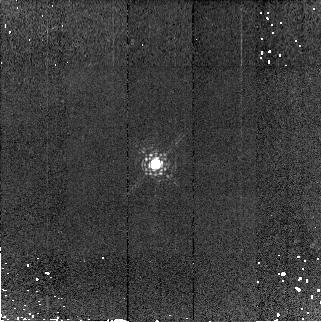
Target: P330-E
Instrument: NICMOS/NIC2
Filter: F190N
Exposure: 7 min
Observation ID: n9iz03050

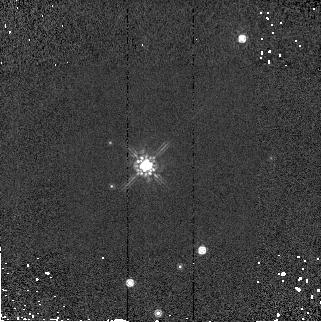
Target: G191B2B
Instrument: NICMOS/NIC2
Filter: F160W
Exposure: 1 min
Observation ID: n9iz06070

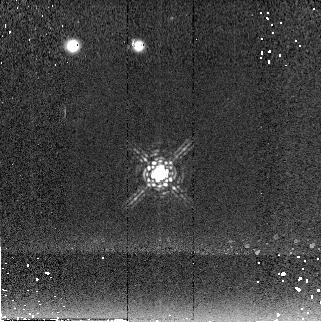
Target: P330-E
Instrument: NICMOS/NIC2
Filter: F222M
Exposure: 6 min
Observation ID: n9iz04060

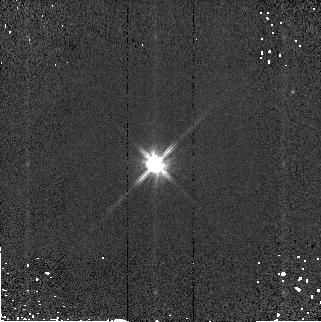
Target: P330-E
Instrument: NICMOS/NIC2
Filter: F110W
Exposure: 1 min
Observation ID: n9iz03080

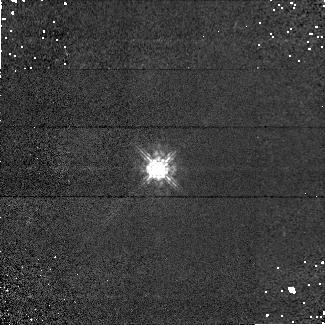
Target: P330-E
Instrument: NICMOS/NIC1
Filter: F090M
Exposure: 6 min
Observation ID: n9iz03020

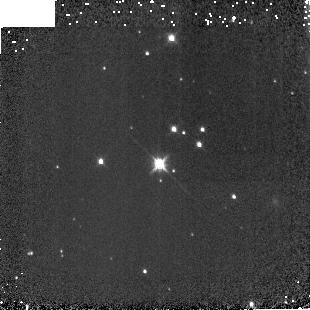
Target: G191B2B
Instrument: NICMOS/NIC3
Filter: F160W
Exposure: 2 min
Observation ID: n9iz020b0

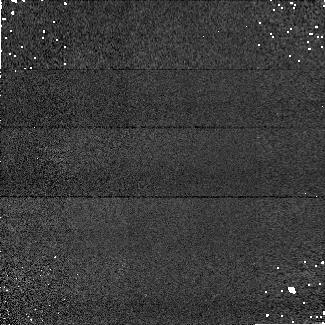
Target: P330-E
Instrument: NICMOS/NIC1
Filter: F160W
Exposure: 2 min
Observation ID: n9iz05030

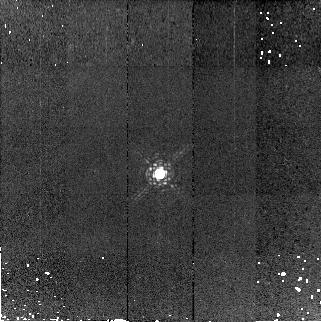
Target: P330-E
Instrument: NICMOS/NIC2
Filter: F190N
Exposure: 7 min
Observation ID: n9iz04050

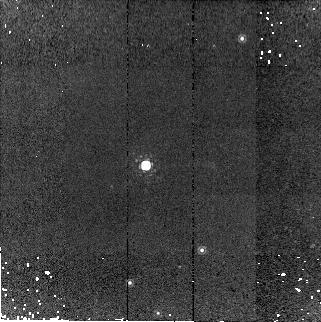
Target: G191B2B
Instrument: NICMOS/NIC2
Filter: F190N
Exposure: 7 min
Observation ID: n9iz06050

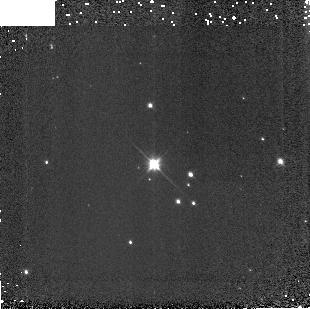
Target: G191B2B
Instrument: NICMOS/NIC3
Filter: F110W
Exposure: 1 min
Observation ID: n9iz010c0

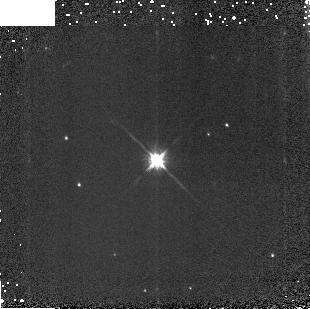
Target: P330-E
Instrument: NICMOS/NIC3
Filter: F160W
Exposure: 2 min
Observation ID: n9iz030b0

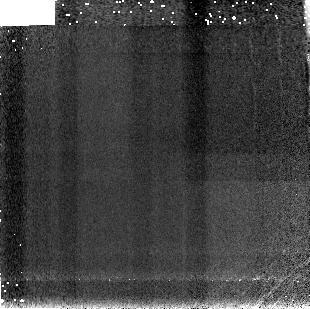
Target: P330-E
Instrument: NICMOS/NIC3
Filter: F190N
Exposure: 7 min
Observation ID: n9iz05090

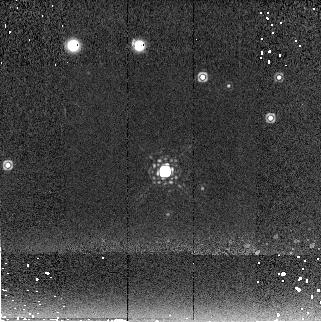
Target: G191B2B
Instrument: NICMOS/NIC2
Filter: F222M
Exposure: 6 min
Observation ID: n9iz02060

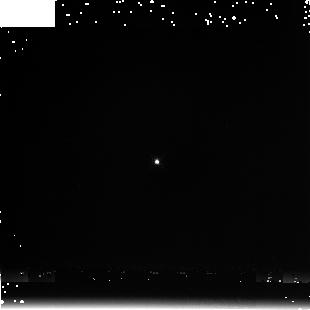
Target: P330-E
Instrument: NICMOS/NIC3
Filter: F222M
Exposure: 3 min
Observation ID: n9iz030a0

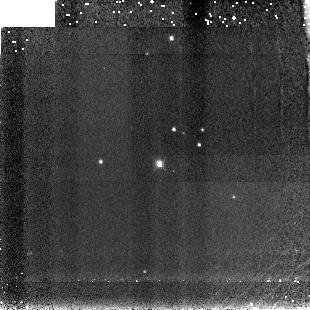
Target: G191B2B
Instrument: NICMOS/NIC3
Filter: F190N
Exposure: 7 min
Observation ID: n9iz02090

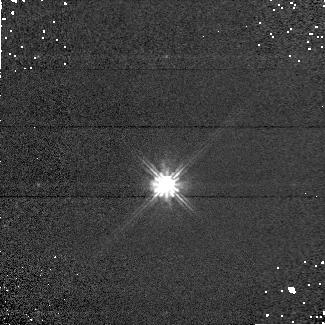
Target: P330-E
Instrument: NICMOS/NIC1
Filter: F110W
Exposure: 2 min
Observation ID: n9iz04040

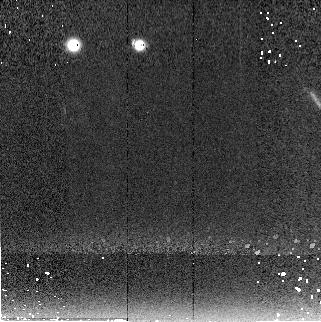
Target: P330-E
Instrument: NICMOS/NIC2
Filter: F222M
Exposure: 6 min
Observation ID: n9iz05060

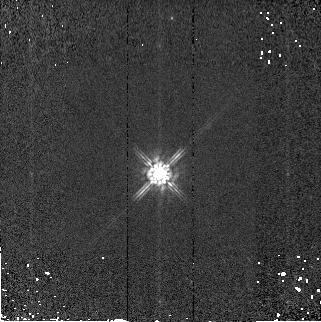
Target: P330-E
Instrument: NICMOS/NIC2
Filter: F160W
Exposure: 1 min
Observation ID: n9iz04070

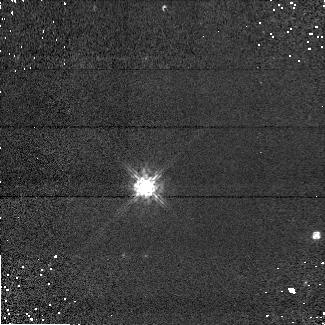
Target: G191B2B
Instrument: NICMOS/NIC1
Filter: F090M
Exposure: 6 min
Observation ID: n9iz01020

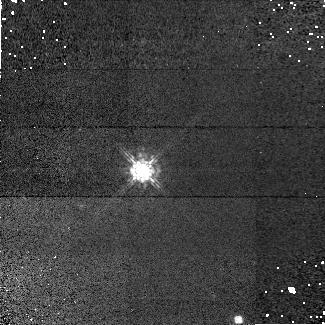
Target: G191B2B
Instrument: NICMOS/NIC1
Filter: F090M
Exposure: 6 min
Observation ID: n9iz06020

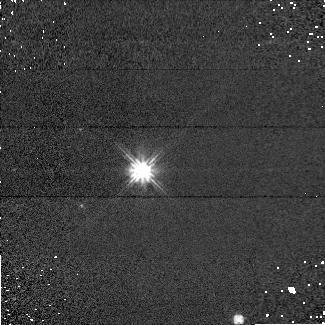
Target: G191B2B
Instrument: NICMOS/NIC1
Filter: F110W
Exposure: 2 min
Observation ID: n9iz06040

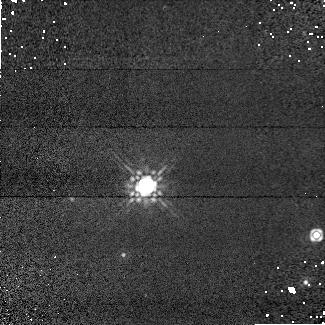
Target: G191B2B
Instrument: NICMOS/NIC1
Filter: F160W
Exposure: 2 min
Observation ID: n9iz01030

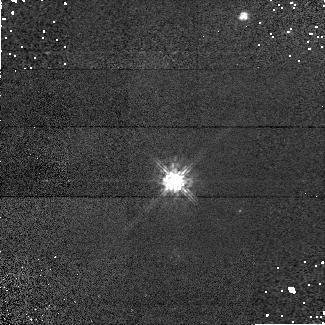
Target: G191B2B
Instrument: NICMOS/NIC1
Filter: F090M
Exposure: 6 min
Observation ID: n9iz02020

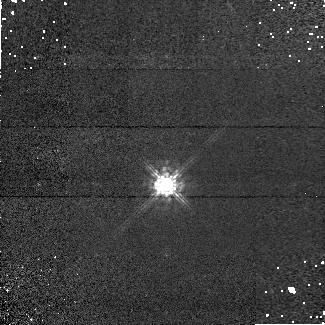
Target: P330-E
Instrument: NICMOS/NIC1
Filter: F090M
Exposure: 6 min
Observation ID: n9iz04020

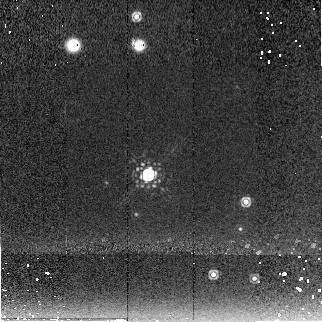
Target: G191B2B
Instrument: NICMOS/NIC2
Filter: F222M
Exposure: 6 min
Observation ID: n9iz01060

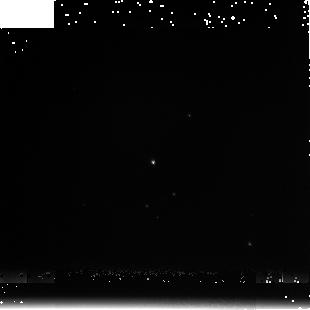
Target: G191B2B
Instrument: NICMOS/NIC3
Filter: F222M
Exposure: 4 min
Observation ID: n9iz060a0

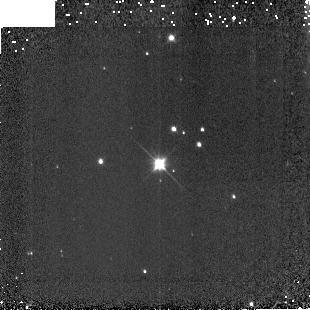
Target: G191B2B
Instrument: NICMOS/NIC3
Filter: F110W
Exposure: 1 min
Observation ID: n9iz020c0

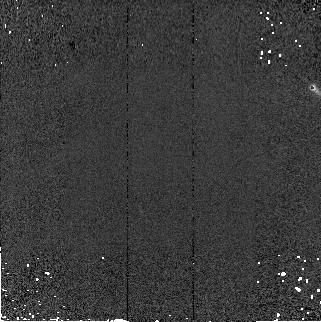
Target: P330-E
Instrument: NICMOS/NIC2
Filter: F110W
Exposure: 1 min
Observation ID: n9iz05080

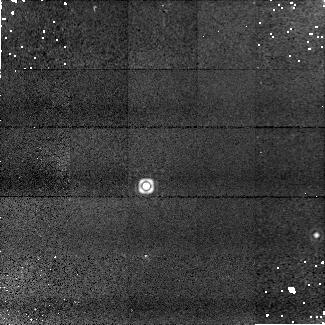
Target: G191B2B
Instrument: NICMOS/NIC1
Filter: F190N
Exposure: 9 min
Observation ID: n9iz01010

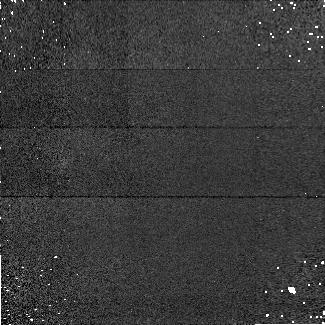
Target: P330-E
Instrument: NICMOS/NIC1
Filter: F090M
Exposure: 6 min
Observation ID: n9iz05020

Photometric Stability (PI: de Jong, Roelof S.)

This NICMOS calibration proposal carries out photometric monitoring observations during Cycle 14. The format of the program is similar to that of the Cycle 12 program 9995 and Cycle 13 program 10381, but a few modifications were made. Provisions had to be made to adopt to 2-gyro mode (G191B2B was added as extra target to provide target visibility through most of the year). Where before 4 or 7 dithers were made in a filter before we moved to the next filter, now we observe all filters at one position before moving to the next dither position. While the previous method was chosen to minimize the effect of persistence, we now realize that persistence is connected to charge trapping and by moving through the filter such that the count rate increases, we reach equilibrium more quickly between charge being trapped and released. We have also increased exposure times where possible to reduce the charge trapping non-linearity effects.